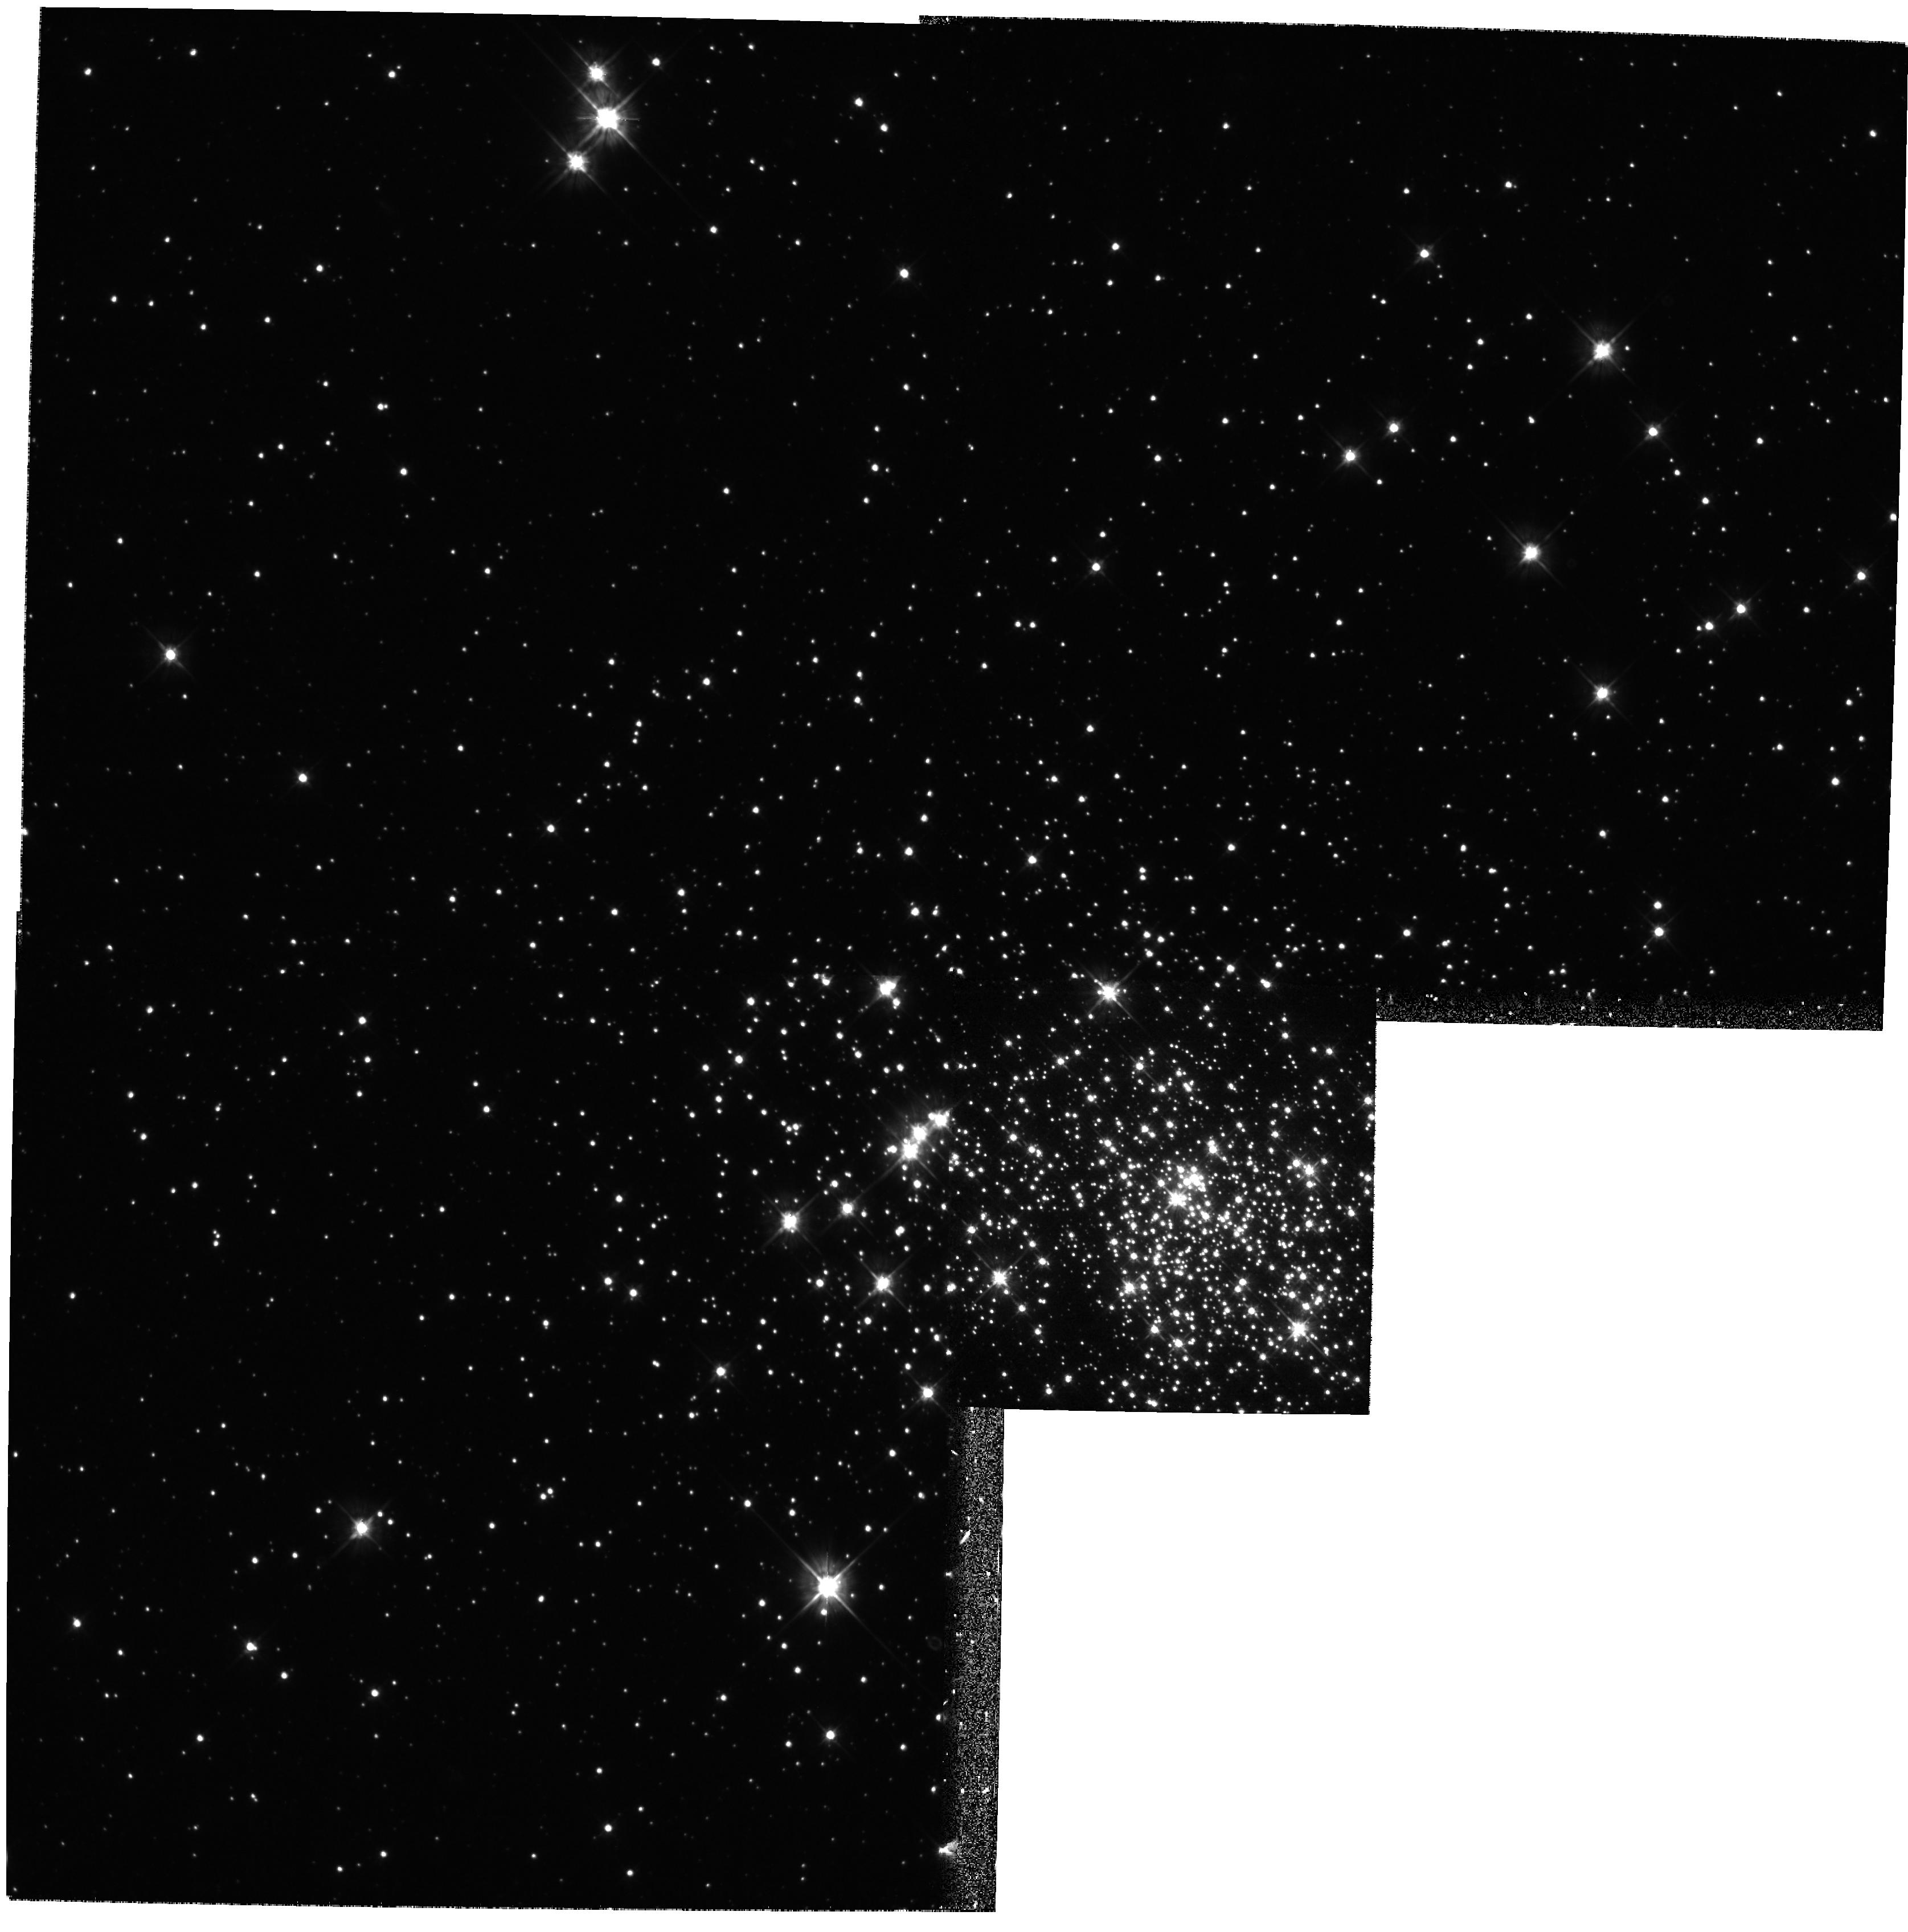
Target: NGC2214. Instrument: WFPC2/PC. Filter: F555W. Exposure: 24 min. Observation ID: hst_8134_11_wfpc2_pc_f555w_u5ay11

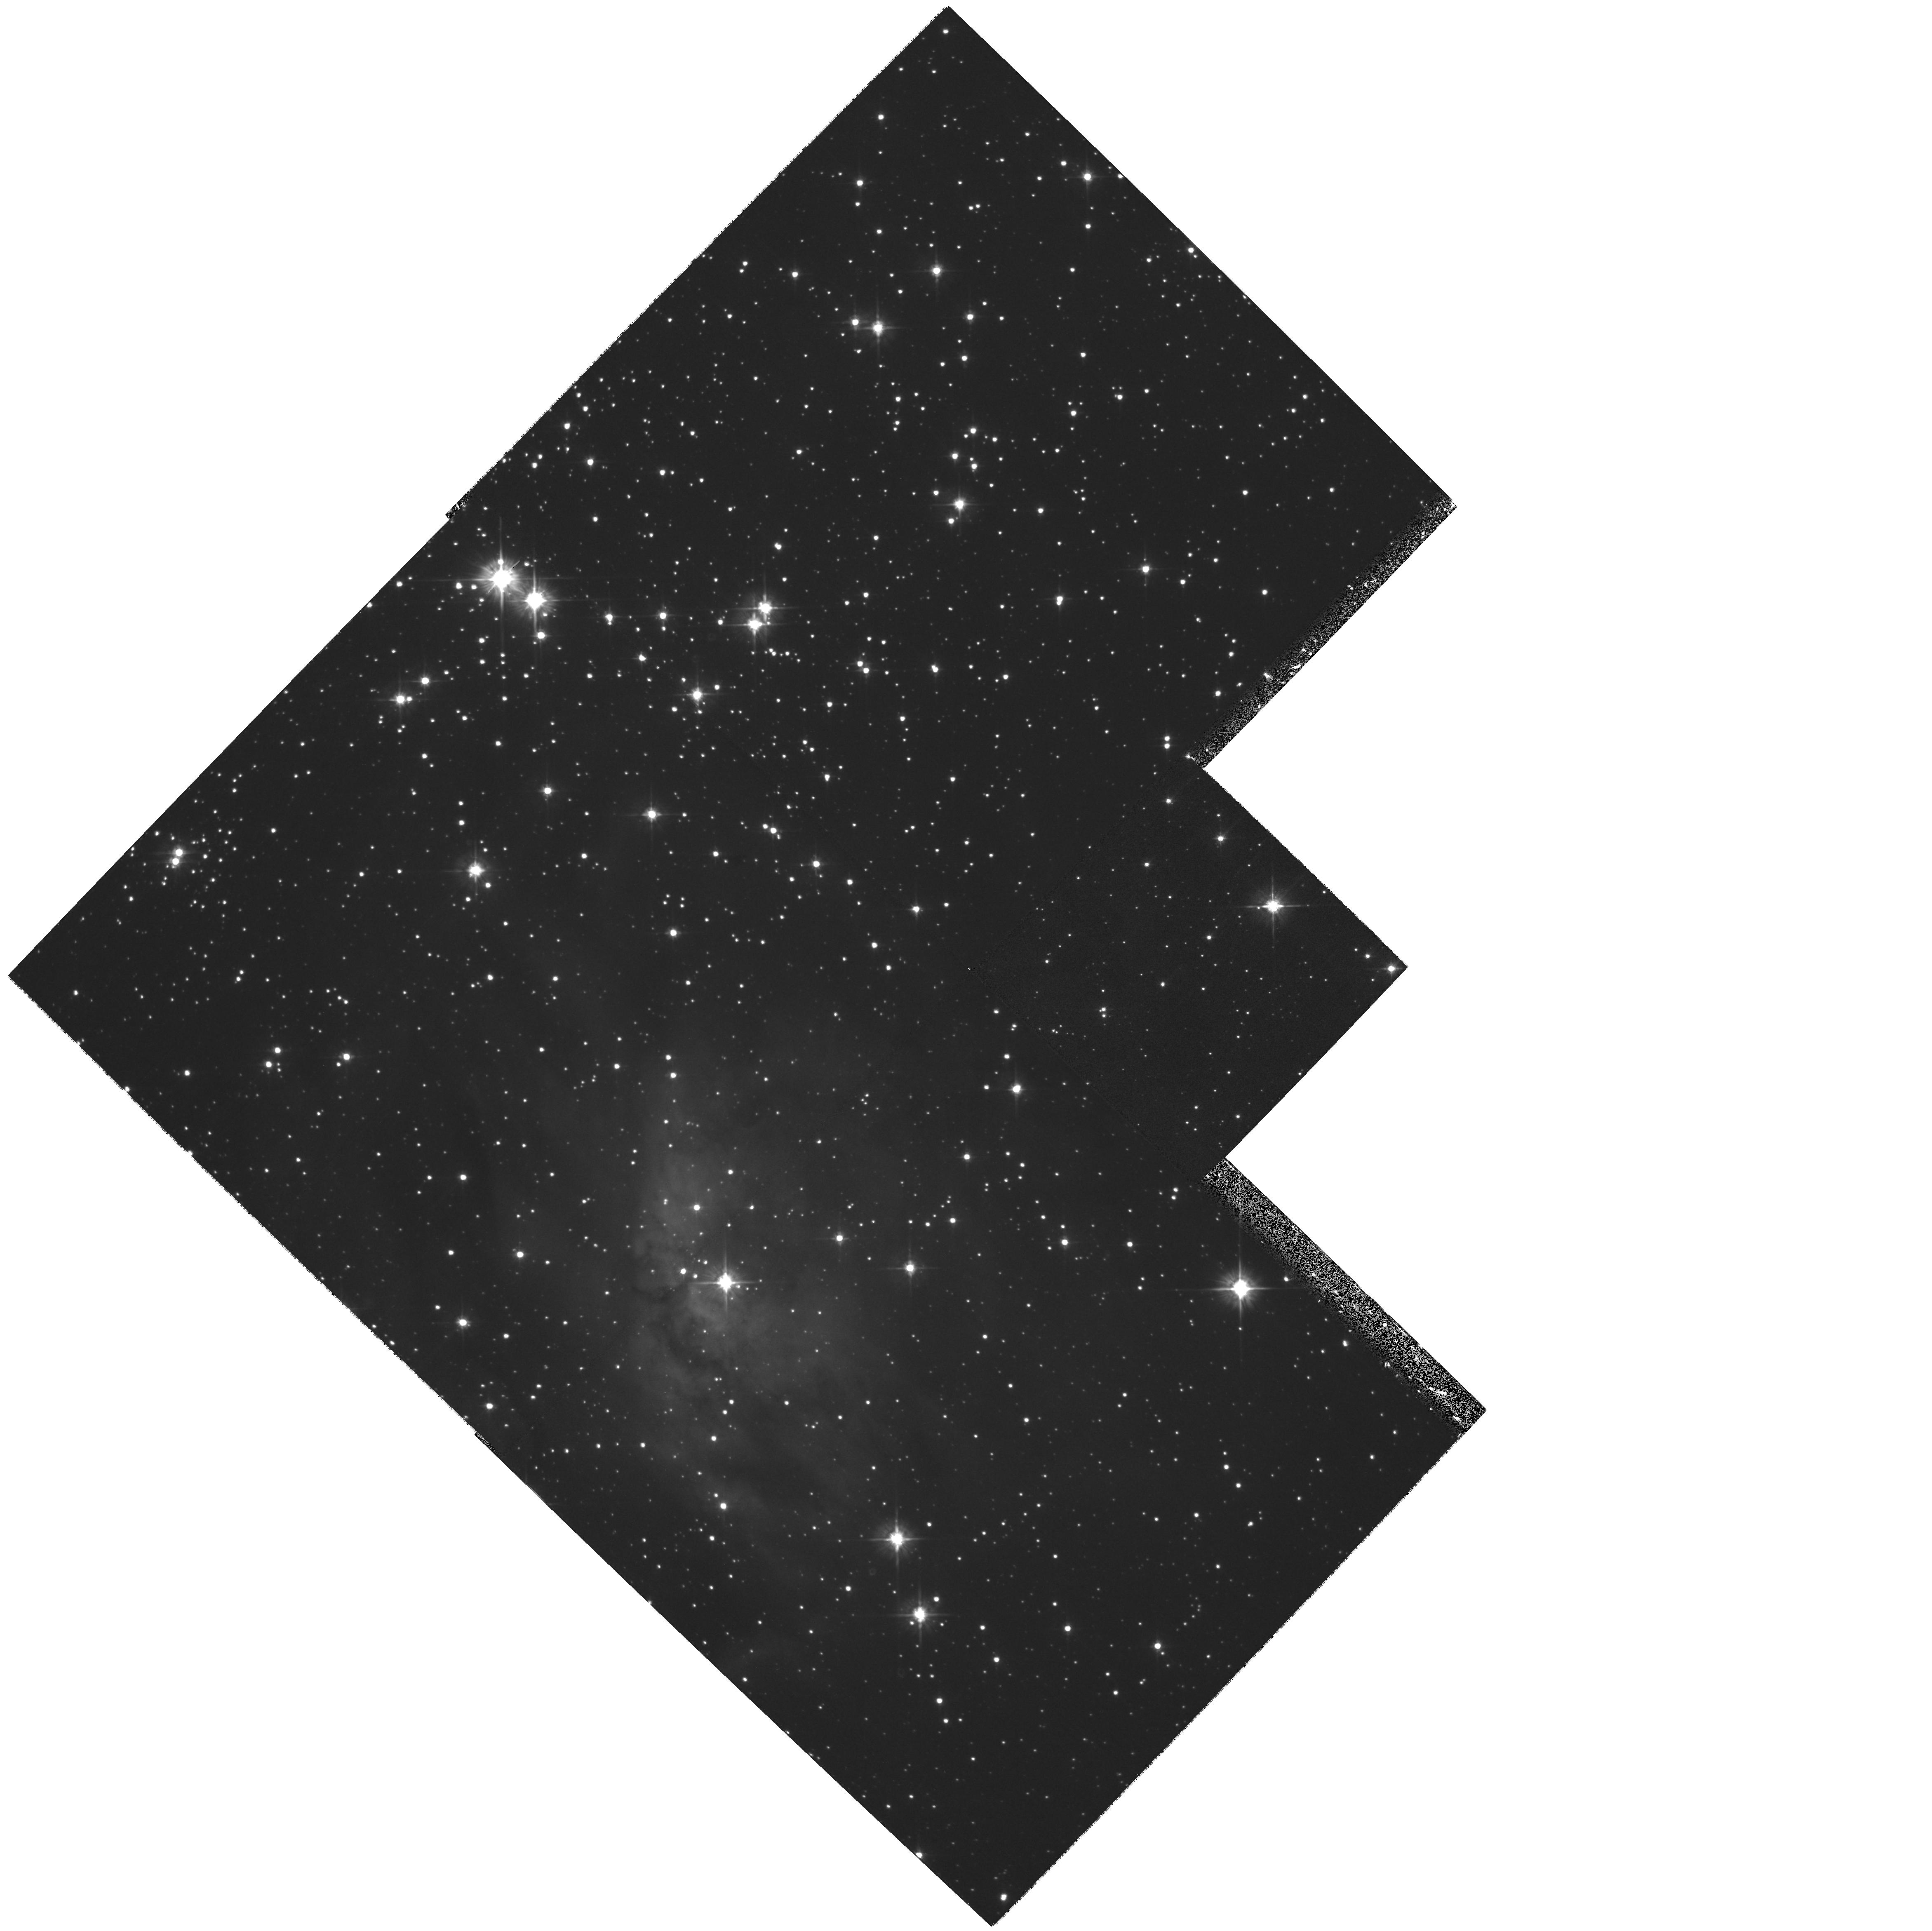
Target: LH52. Instrument: WFPC2/PC. Filter: F555W. Exposure: 24 min. Observation ID: hst_8134_12_wfpc2_pc_f555w_u5ay12

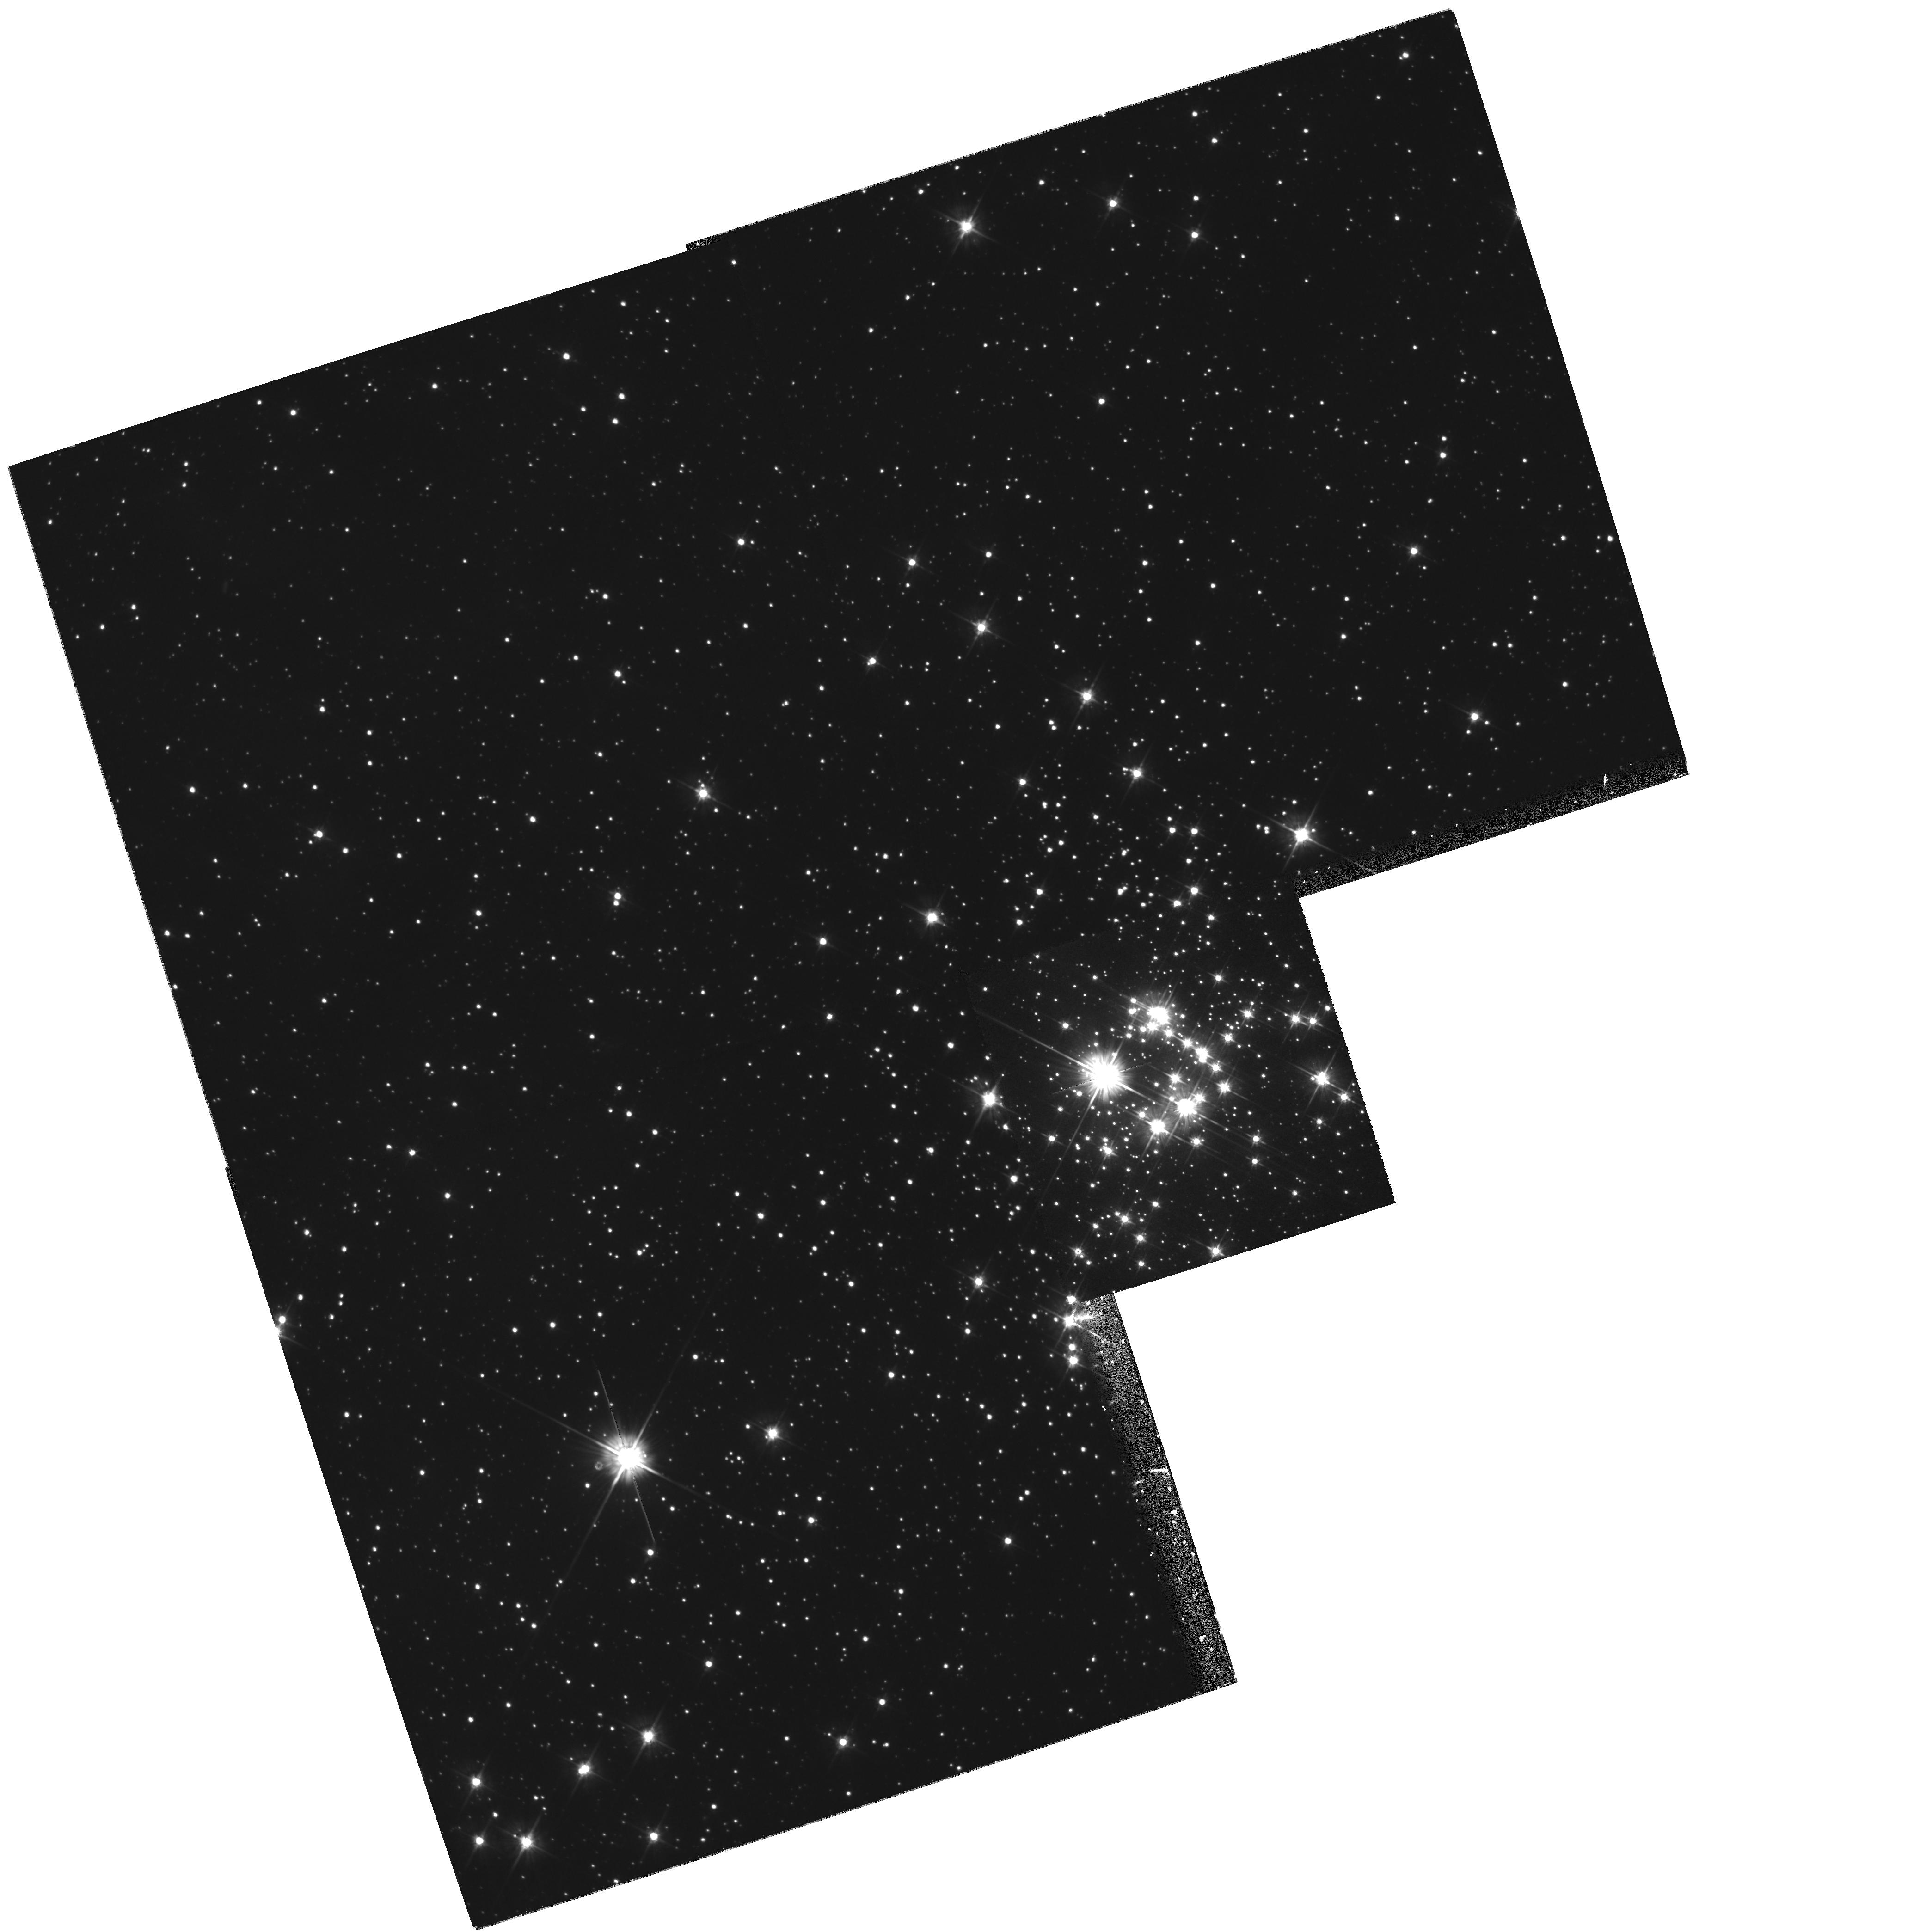
Target: NGC2011. Instrument: WFPC2/PC. Filter: F555W. Exposure: 24 min. Observation ID: hst_8134_08_wfpc2_pc_f555w_u5ay08

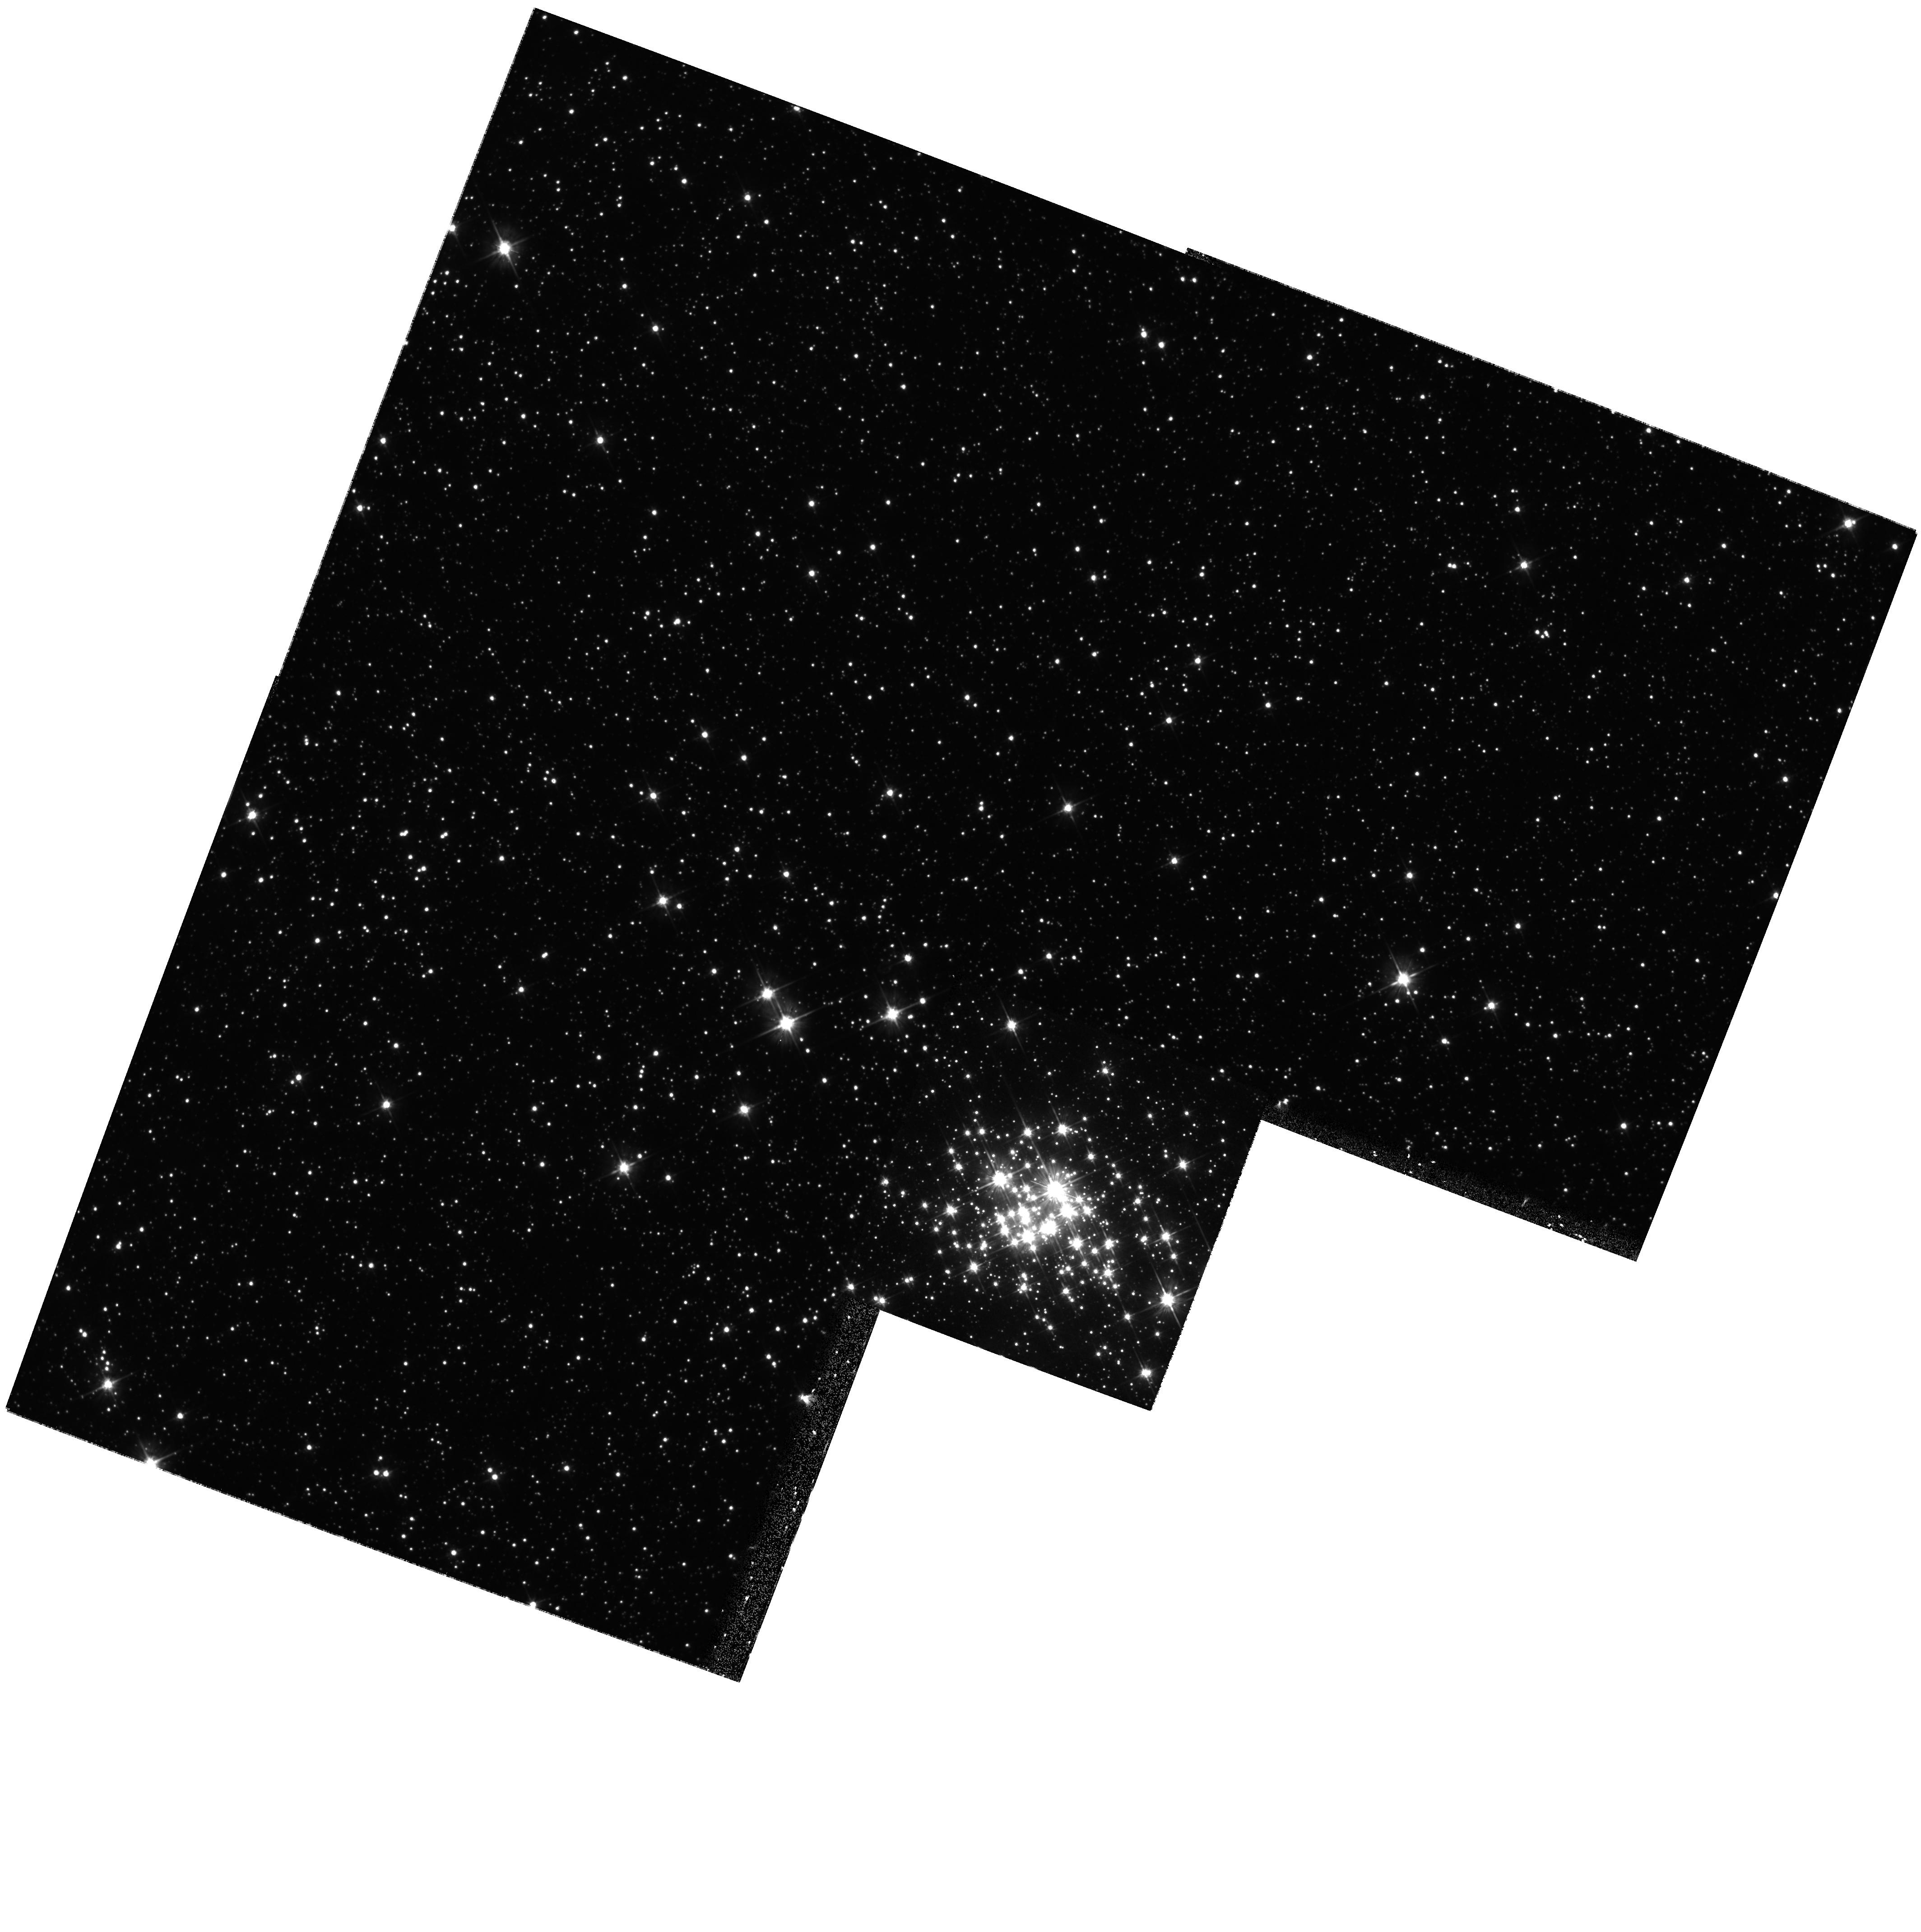
Target: NGC1984. Instrument: WFPC2/PC. Filter: F555W. Exposure: 24 min. Observation ID: hst_8134_09_wfpc2_pc_f555w_u5ay09

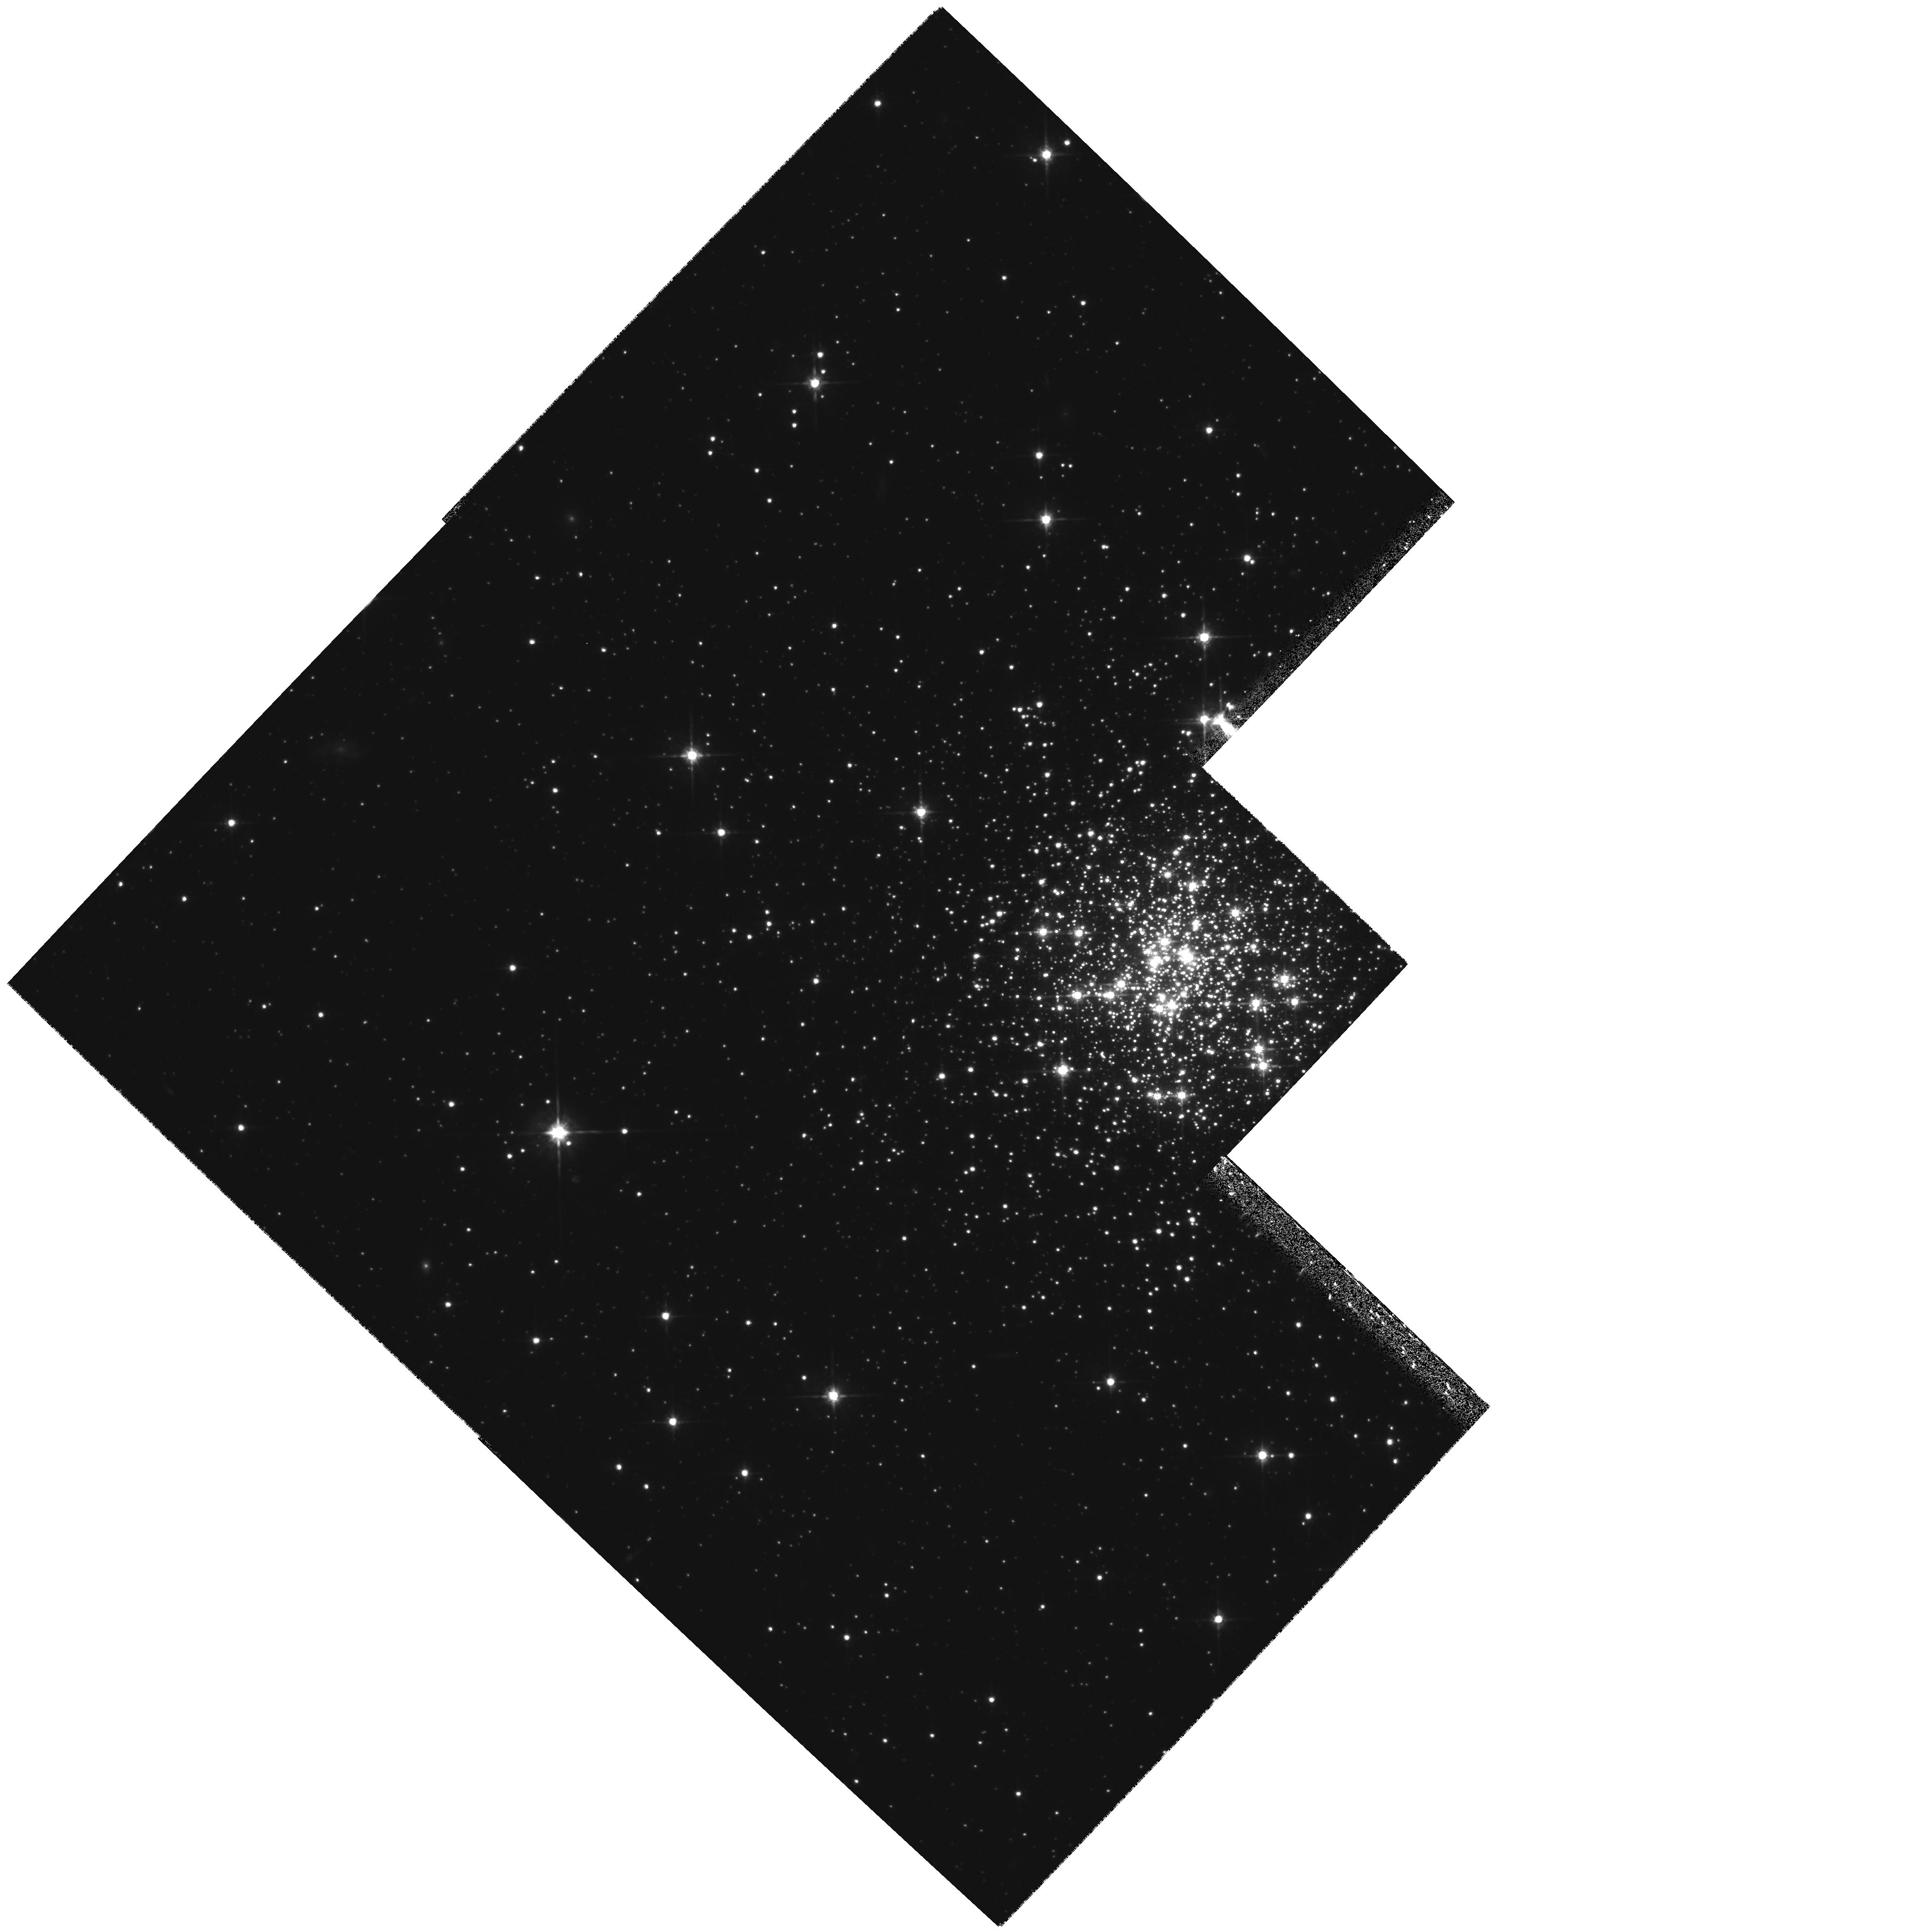
Target: NGC2164. Instrument: WFPC2/PC. Filter: F814W. Exposure: 24 min. Observation ID: hst_8134_01_wfpc2_pc_f814w_u5ay01

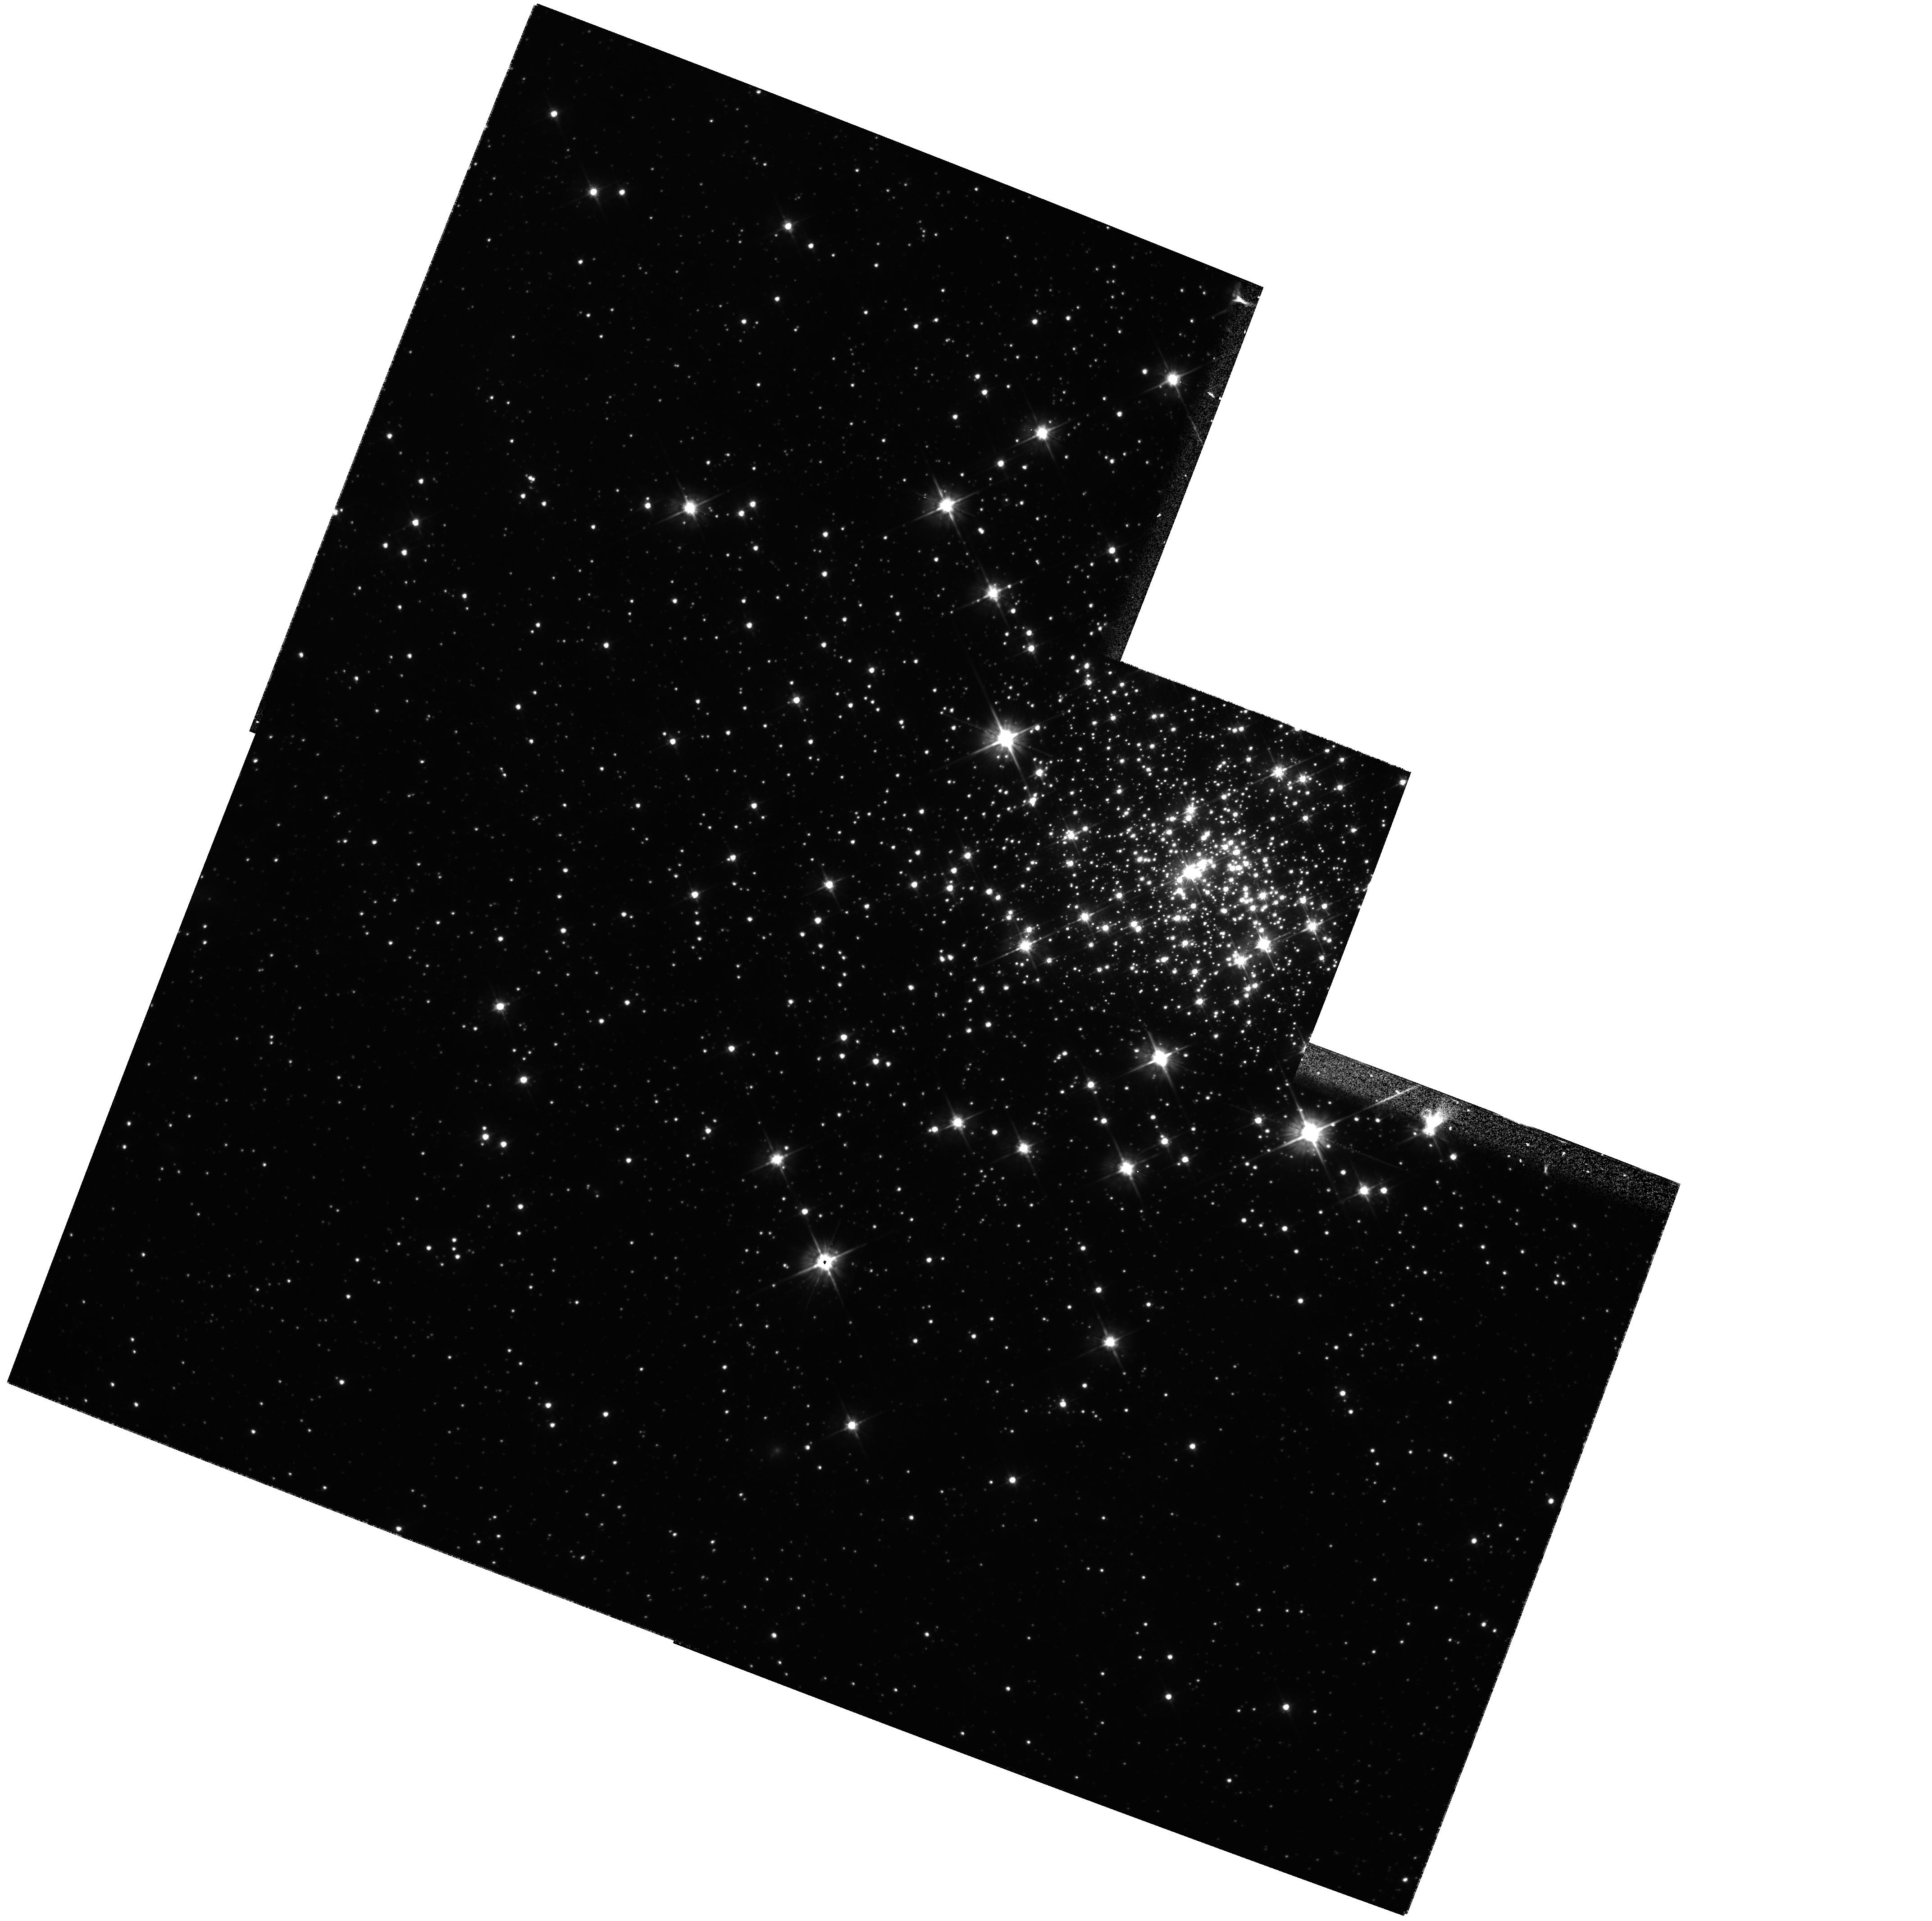
Target: NGC2100. Instrument: WFPC2/PC. Filter: F555W. Exposure: 24 min. Observation ID: hst_8134_07_wfpc2_pc_f555w_u5ay07

Is the IMF   universal at low stellar masses? (PI: Nota, Antonella)

Our recent finding of a flat IMF below 3 M_\odot in the LMC cluster R136 raises a pressing question: is the IMF universal at low masses? We propose to address the issue by taking deep WFPC2 images of eleven young, rich clusters in the LMC/SMC, at different conditions of star density, metallicity and age. We will investigate the low end of the IMF (5 - 0.5 M_\odot) with the objective of exploring how the local conditions may impact the IMF at low masses. By restricting the sample to the LMC/SMC, uncertainties due to distances, reddening corrections, and field star contamination are eliminated or largely reduced. Such effects are a major source of uncertainty in IMF determinations of young Galactic clusters and associations. Only HST can provide the resolution and limiting magnitude required to reach the low-mass end of the IMF at extragalactic distances. With such a systematic study we will be able to remove all the uncertainties related to different reduction and ana ly sis methods, perform a useful comparison of the results, and explore the parameter space of the physical conditions and their impact on the IMF.